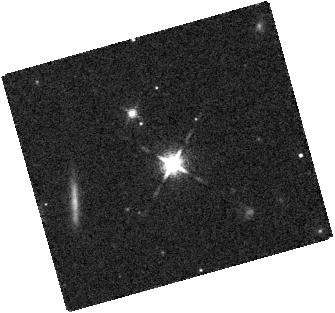
Target: 2M1013-78
Instrument: WFC3/IR
Filter: F127M
Exposure: 7 min
Observation ID: hst_11631_36_wfc3_ir_f127m_ib0v36

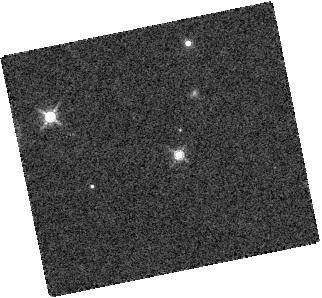
Target: 2M1122-3512
Instrument: WFC3/IR
Filter: F139M
Exposure: 7 min
Observation ID: hst_11631_19_wfc3_ir_f139m_ib0v19

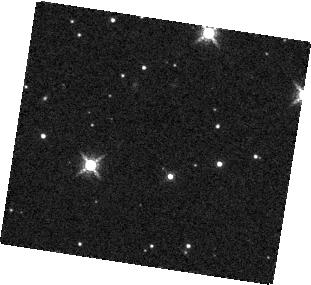
Target: 2M1126-5003
Instrument: WFC3/IR
Filter: F139M
Exposure: 7 min
Observation ID: hst_11631_02_wfc3_ir_f139m_ib0v02

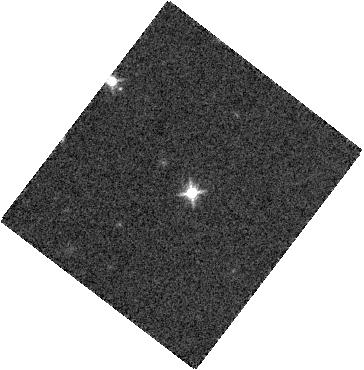
Target: SDSS1511+0607
Instrument: WFC3/IR
Filter: F127M
Exposure: 7 min
Observation ID: hst_11631_28_wfc3_ir_f127m_ib0v28

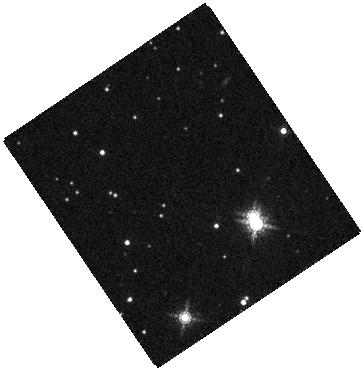
Target: 2M1520-44
Instrument: WFC3/IR
Filter: F164N
Exposure: 14 min
Observation ID: hst_11631_42_wfc3_ir_f164n_ib0v42

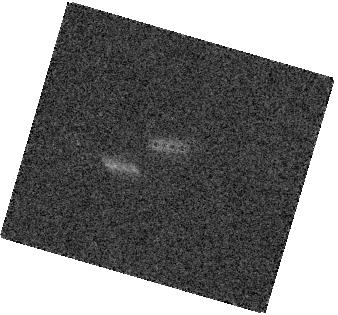
Target: 2M0949-1545
Instrument: WFC3/IR
Filter: F164N
Exposure: 14 min
Observation ID: hst_11631_12_wfc3_ir_f164n_ib0v12

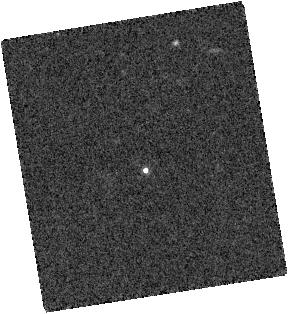
Target: SDSS0739+6615
Instrument: WFC3/IR
Filter: F139M
Exposure: 7 min
Observation ID: hst_11631_10_wfc3_ir_f139m_ib0v10

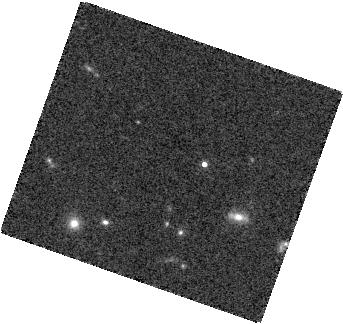
Target: SDSS1439+3042
Instrument: WFC3/IR
Filter: F139M
Exposure: 7 min
Observation ID: hst_11631_27_wfc3_ir_f139m_ib0v27

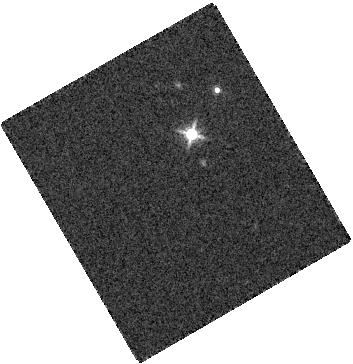
Target: 2M0340-6724
Instrument: WFC3/IR
Filter: F139M
Exposure: 7 min
Observation ID: hst_11631_06_wfc3_ir_f139m_ib0v06

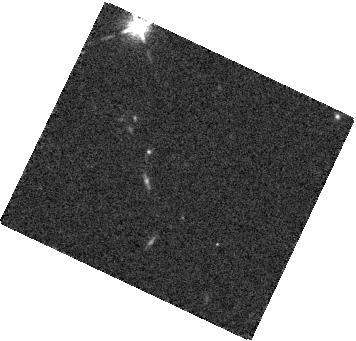
Target: SIMP1324+1906
Instrument: WFC3/IR
Filter: F127M
Exposure: 7 min
Observation ID: hst_11631_23_wfc3_ir_f127m_ib0v23

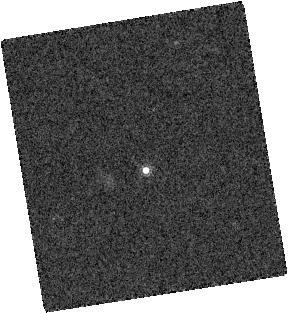
Target: SDSS0739+6615
Instrument: WFC3/IR
Filter: F164N
Exposure: 14 min
Observation ID: hst_11631_10_wfc3_ir_f164n_ib0v10

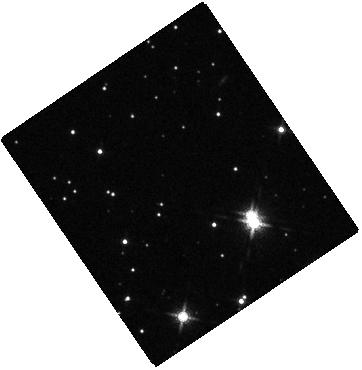
Target: 2M1520-44
Instrument: WFC3/IR
Filter: F127M
Exposure: 7 min
Observation ID: hst_11631_42_wfc3_ir_f127m_ib0v42

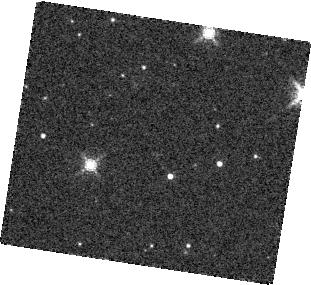
Target: 2M1126-5003
Instrument: WFC3/IR
Filter: F164N
Exposure: 14 min
Observation ID: hst_11631_02_wfc3_ir_f164n_ib0v02

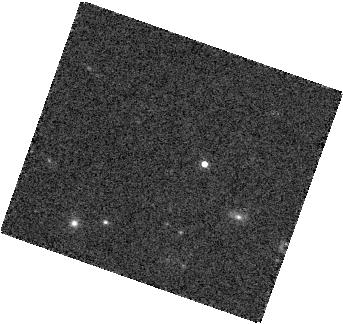
Target: SDSS1439+3042
Instrument: WFC3/IR
Filter: F164N
Exposure: 14 min
Observation ID: hst_11631_27_wfc3_ir_f164n_ib0v27

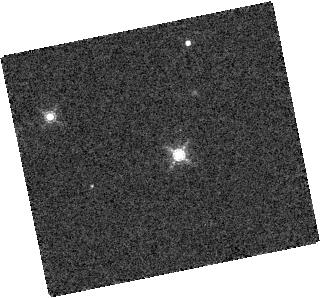
Target: 2M1122-3512
Instrument: WFC3/IR
Filter: F164N
Exposure: 14 min
Observation ID: hst_11631_19_wfc3_ir_f164n_ib0v19

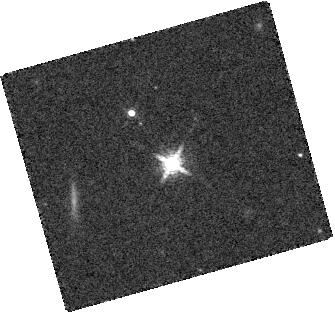
Target: 2M1013-78
Instrument: WFC3/IR
Filter: F164N
Exposure: 14 min
Observation ID: hst_11631_36_wfc3_ir_f164n_ib0v36

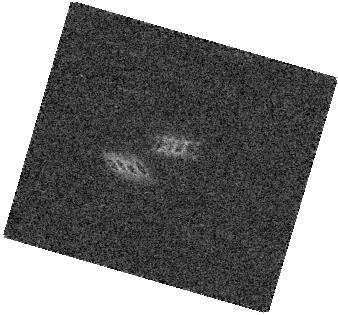
Target: 2M0949-1545
Instrument: WFC3/IR
Filter: F127M
Exposure: 7 min
Observation ID: hst_11631_12_wfc3_ir_f127m_ib0v12

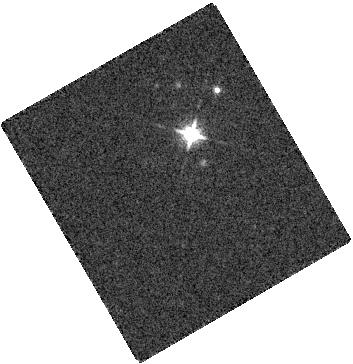
Target: 2M0340-6724
Instrument: WFC3/IR
Filter: F127M
Exposure: 7 min
Observation ID: hst_11631_06_wfc3_ir_f127m_ib0v06

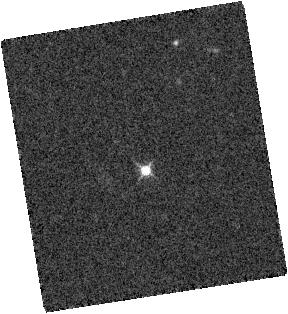
Target: SDSS0739+6615
Instrument: WFC3/IR
Filter: F127M
Exposure: 7 min
Observation ID: hst_11631_10_wfc3_ir_f127m_ib0v10

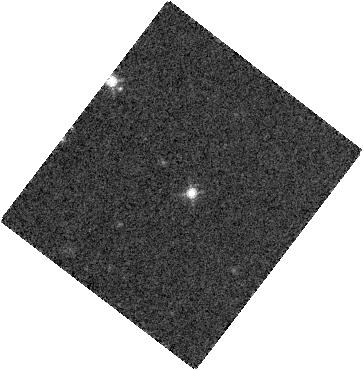
Target: SDSS1511+0607
Instrument: WFC3/IR
Filter: F139M
Exposure: 7 min
Observation ID: hst_11631_28_wfc3_ir_f139m_ib0v28

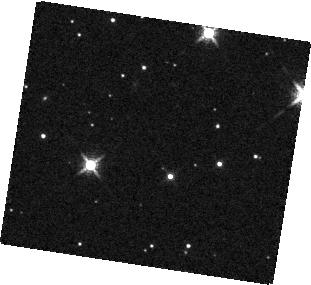
Target: 2M1126-5003
Instrument: WFC3/IR
Filter: F127M
Exposure: 7 min
Observation ID: hst_11631_02_wfc3_ir_f127m_ib0v02

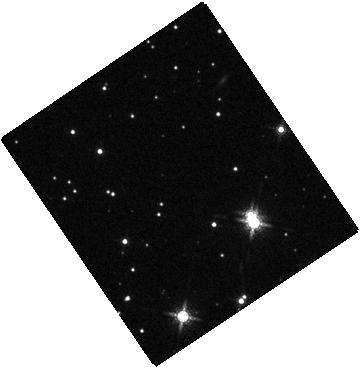
Target: 2M1520-44
Instrument: WFC3/IR
Filter: F139M
Exposure: 7 min
Observation ID: hst_11631_42_wfc3_ir_f139m_ib0v42

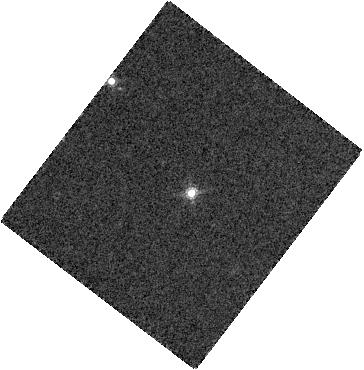
Target: SDSS1511+0607
Instrument: WFC3/IR
Filter: F164N
Exposure: 14 min
Observation ID: hst_11631_28_wfc3_ir_f164n_ib0v28

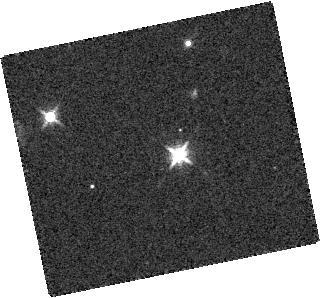
Target: 2M1122-3512
Instrument: WFC3/IR
Filter: F127M
Exposure: 7 min
Observation ID: hst_11631_19_wfc3_ir_f127m_ib0v19

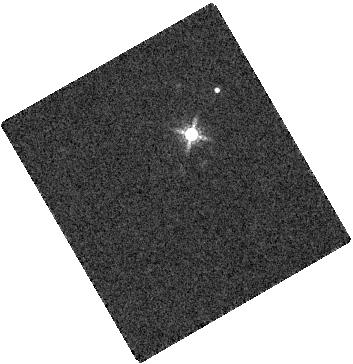
Target: 2M0340-6724
Instrument: WFC3/IR
Filter: F164N
Exposure: 14 min
Observation ID: hst_11631_06_wfc3_ir_f164n_ib0v06

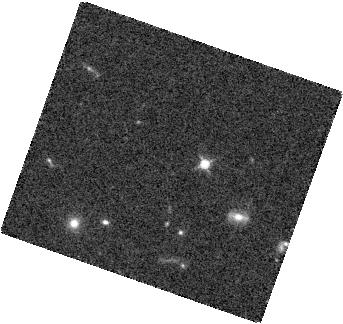
Target: SDSS1439+3042
Instrument: WFC3/IR
Filter: F127M
Exposure: 7 min
Observation ID: hst_11631_27_wfc3_ir_f127m_ib0v27

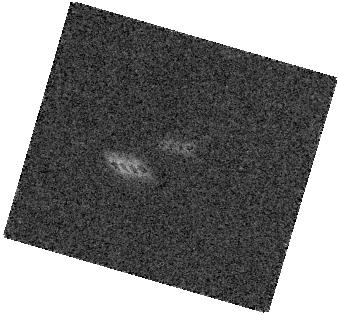
Target: 2M0949-1545
Instrument: WFC3/IR
Filter: F139M
Exposure: 7 min
Observation ID: hst_11631_12_wfc3_ir_f139m_ib0v12

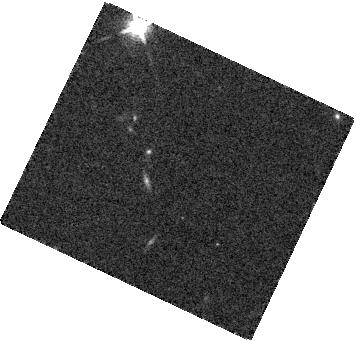
Target: SIMP1324+1906
Instrument: WFC3/IR
Filter: F139M
Exposure: 7 min
Observation ID: hst_11631_23_wfc3_ir_f139m_ib0v23

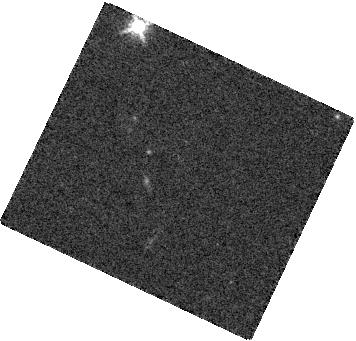
Target: SIMP1324+1906
Instrument: WFC3/IR
Filter: F164N
Exposure: 14 min
Observation ID: hst_11631_23_wfc3_ir_f164n_ib0v23

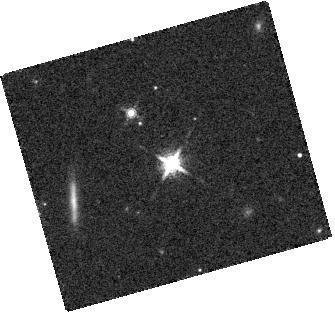
Target: 2M1013-78
Instrument: WFC3/IR
Filter: F139M
Exposure: 7 min
Observation ID: hst_11631_36_wfc3_ir_f139m_ib0v36

Binary brown dwarfs and the L/T transition (PI: Reid, I. Neill)

Brown dwarfs traverse spectral types M, L and T as their atmospheric structure evolves and they cool into oblivion. This SNAPSHOT program will obtain WFC3-IR images of 45 nearby late-L and early-T dwarfs to investigate the nature of the L/T transition. Recent analyses have suggested that a substantial proportion of late-L and early-T dwarfs are binaries, comprised of an L dwarf primary and T dwarf secondary. WFC3-IR observations will let us quantify this suggestion by expanding coverage to a much larger sample, and permitting comparison of the L/T binary fraction against ?normal? ultracool dwarfs. Only eight L/T binaries are currently known, including several that are poorly resolved: we anticipate at least doubling the number of resolved systems. The photometric characteristics of additional resolved systems will be crucial to constraining theoretical models of these late-type ultracool dwarfs. Finally, our data will also be eminently suited to searching for extremely low luminosity companions, potentially even reaching the Y dwarf r?gime.